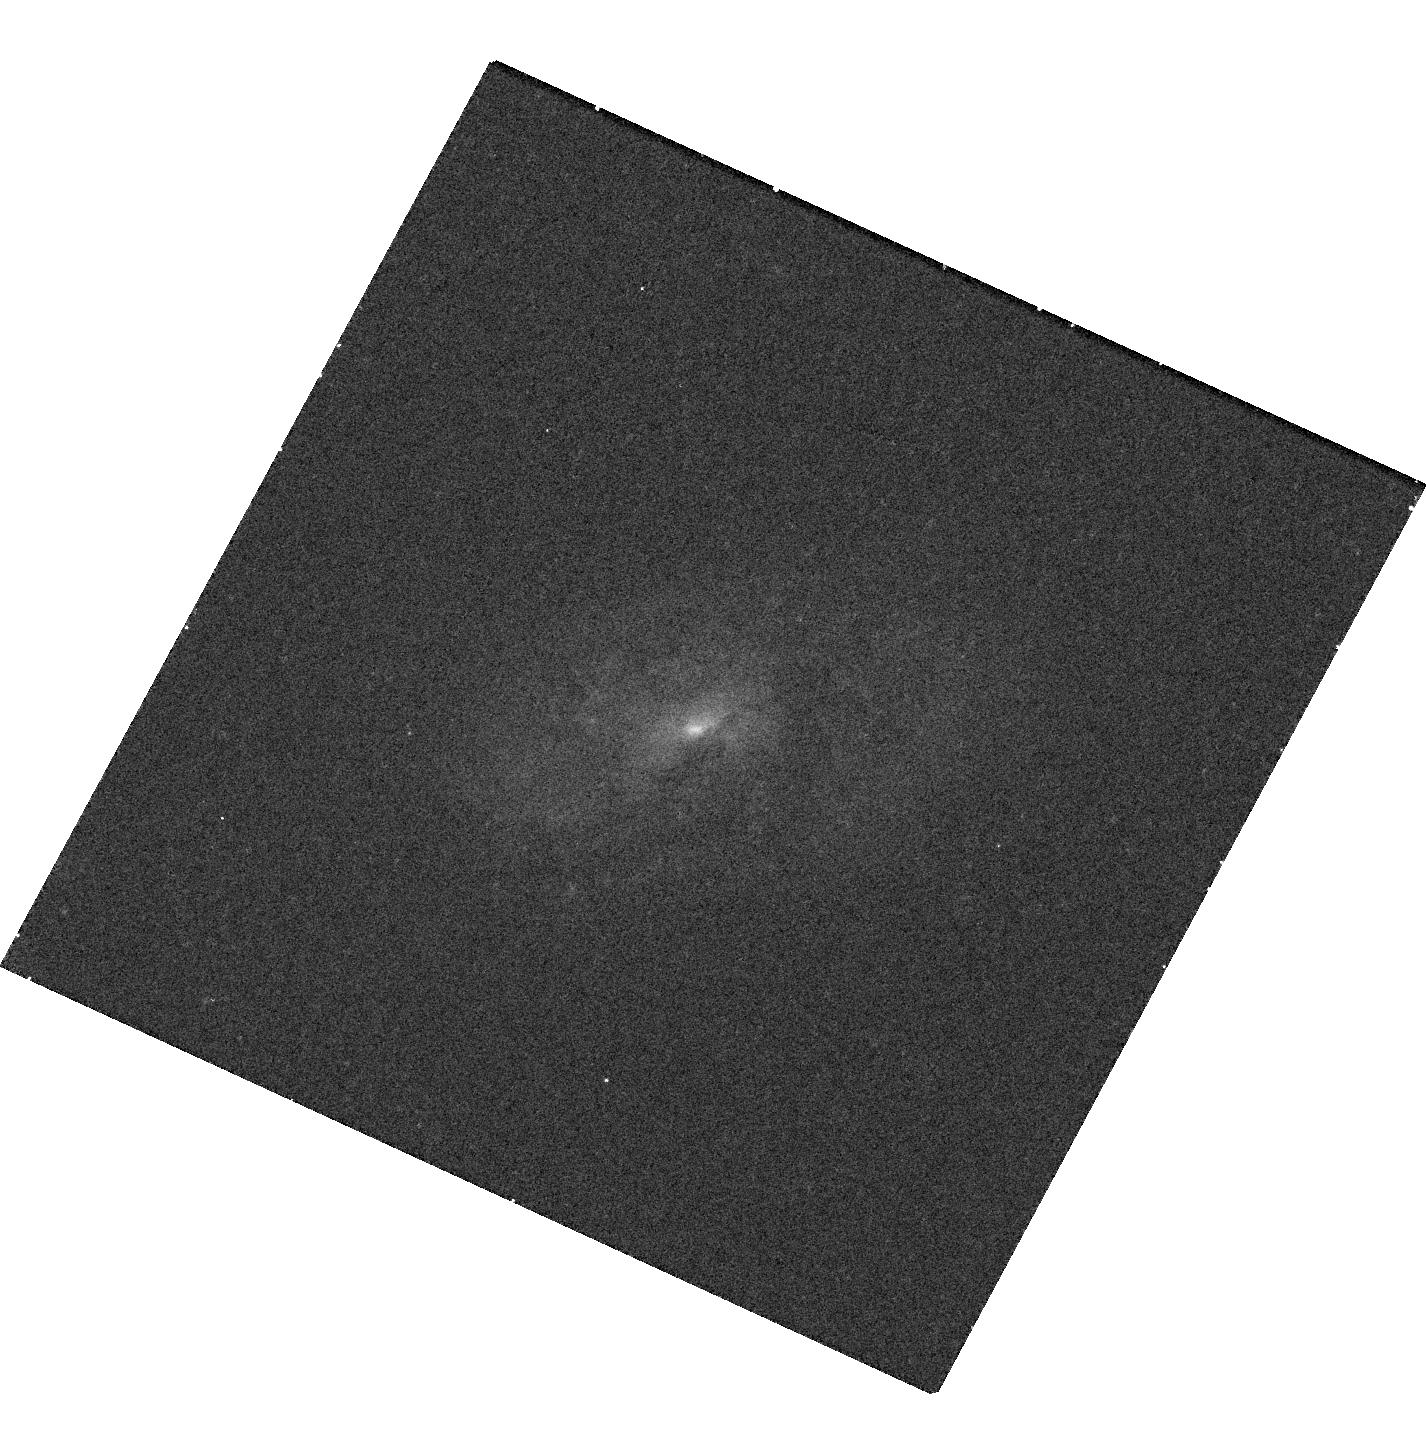
Target: 090729.02+163842.50. Instrument: WFC3/UVIS. Filter: F438W. Exposure: 18 min. Observation ID: hst_14068_02_wfc3_uvis_f438w_icw202

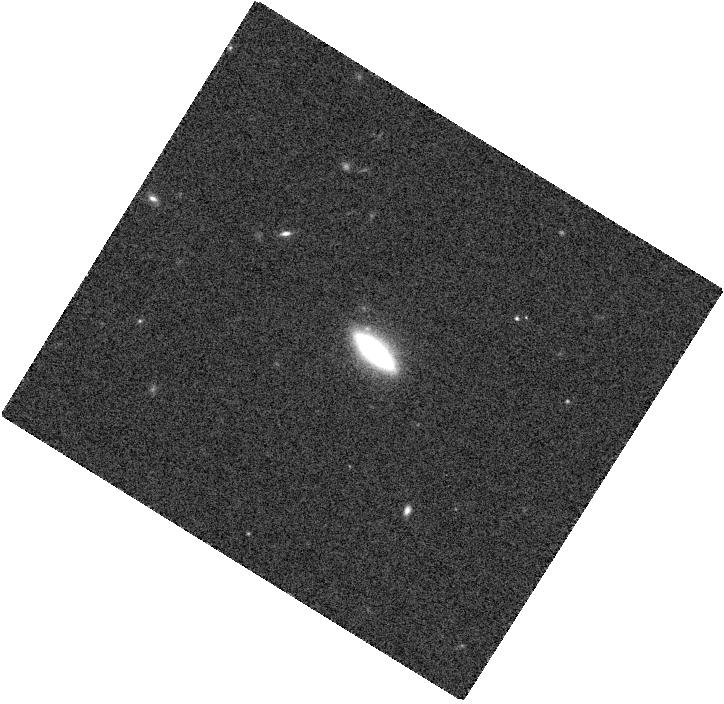
Target: 102141.89+130550.40. Instrument: WFC3/IR. Filter: F160W. Exposure: 2 min. Observation ID: hst_14068_04_wfc3_ir_f160w_icw204

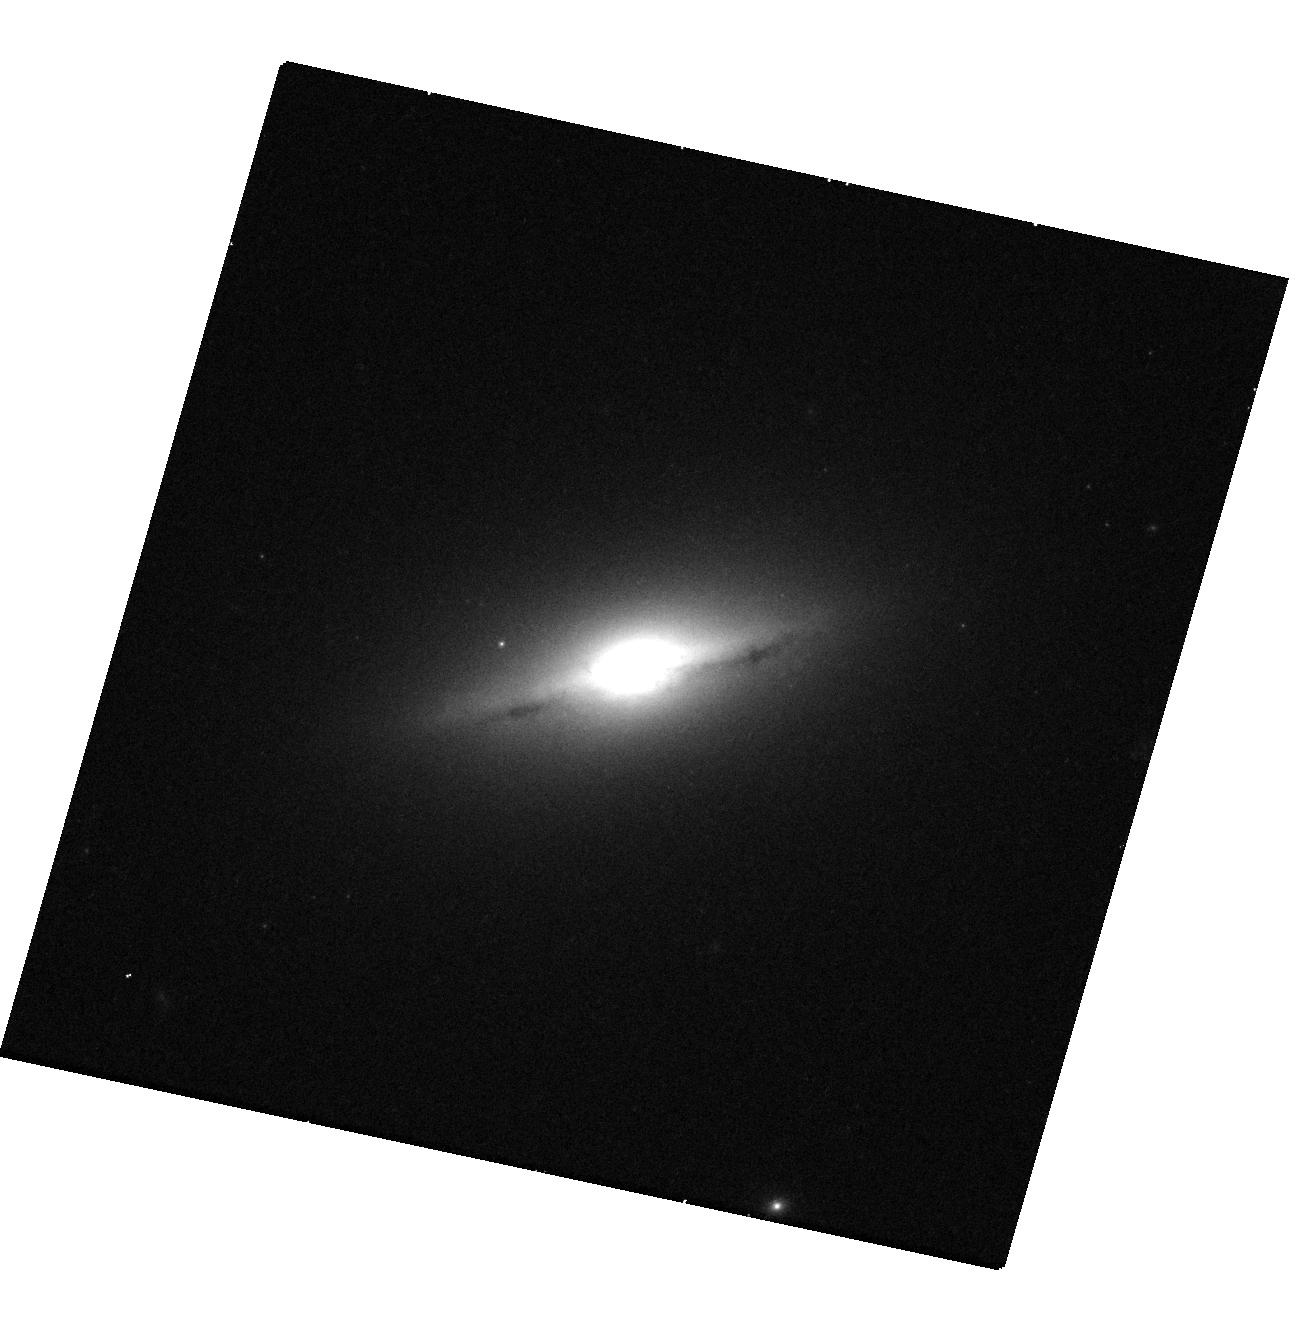
Target: 131739.19+411545.5. Instrument: WFC3/UVIS. Filter: F814W. Exposure: 15 min. Observation ID: hst_14068_10_wfc3_uvis_f814w_icw210

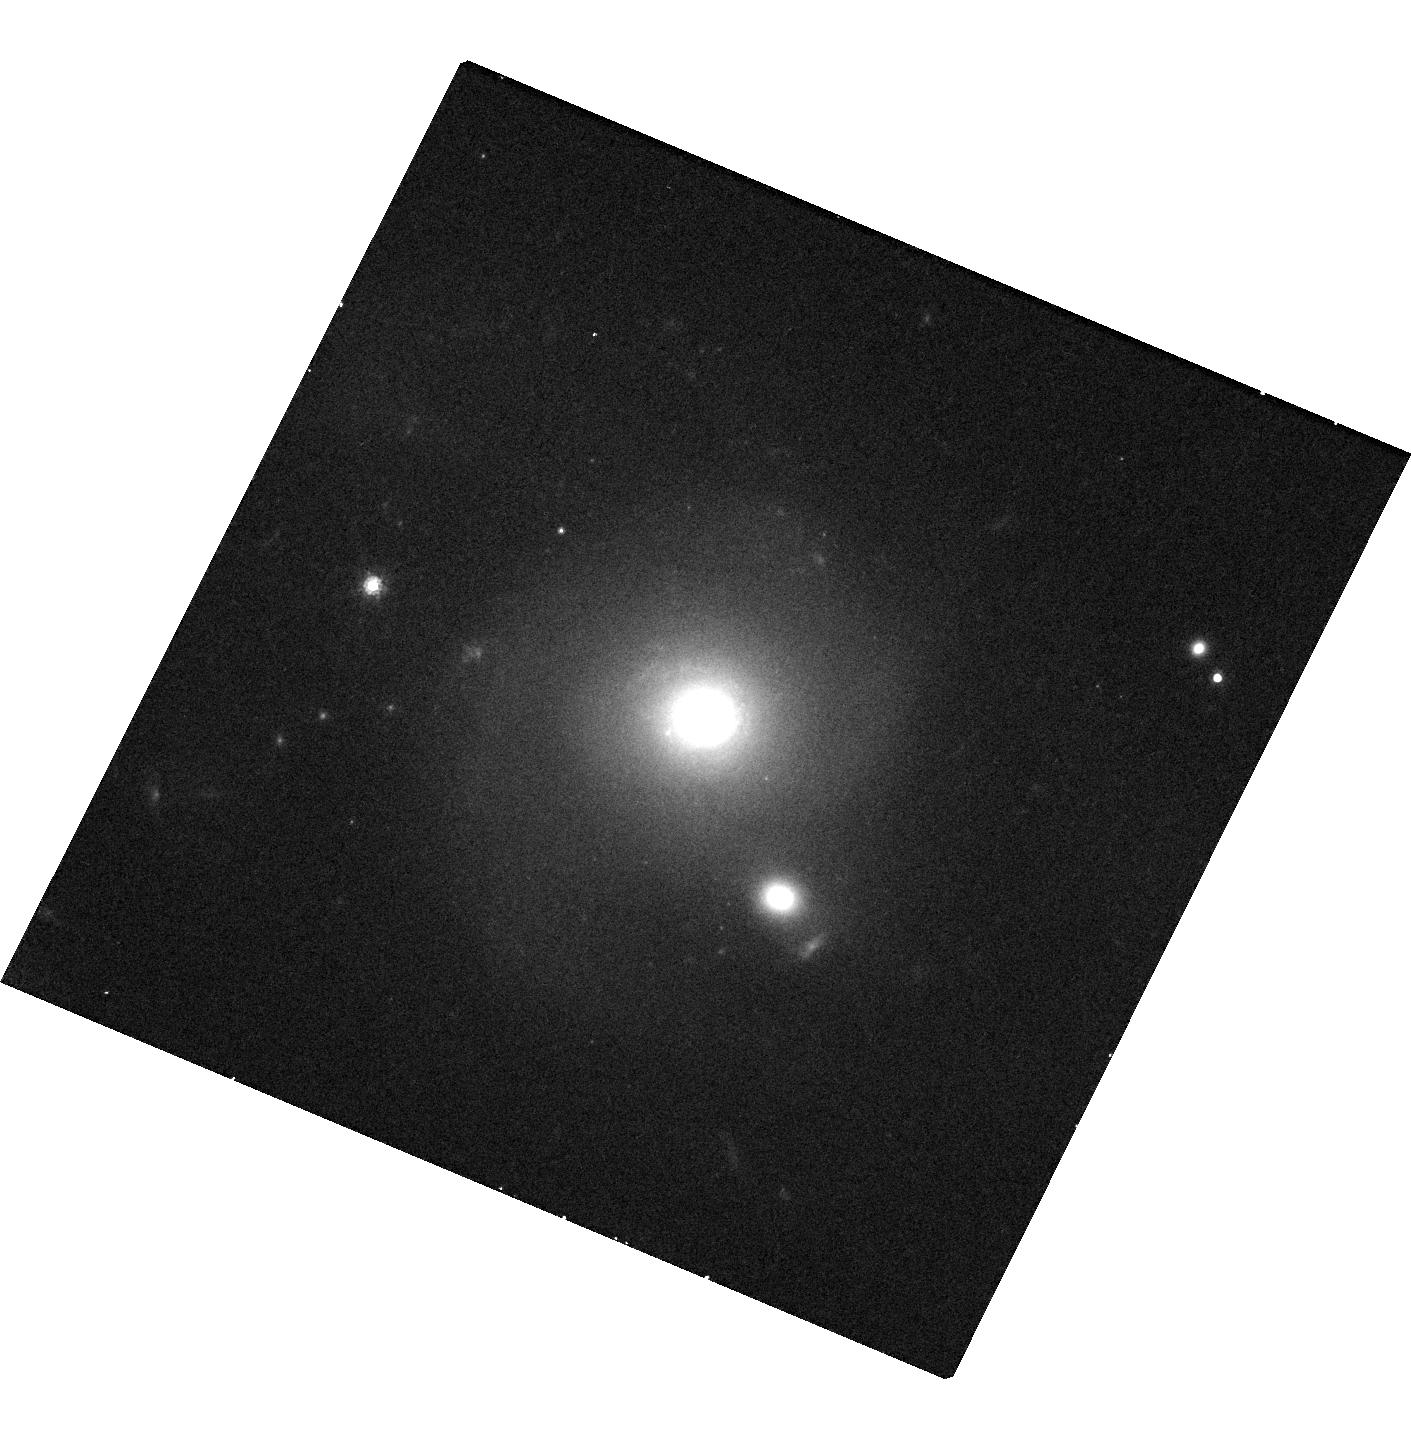
Target: 212512.48-071329.90. Instrument: WFC3/UVIS. Filter: F814W. Exposure: 15 min. Observation ID: hst_14068_09_wfc3_uvis_f814w_icw209

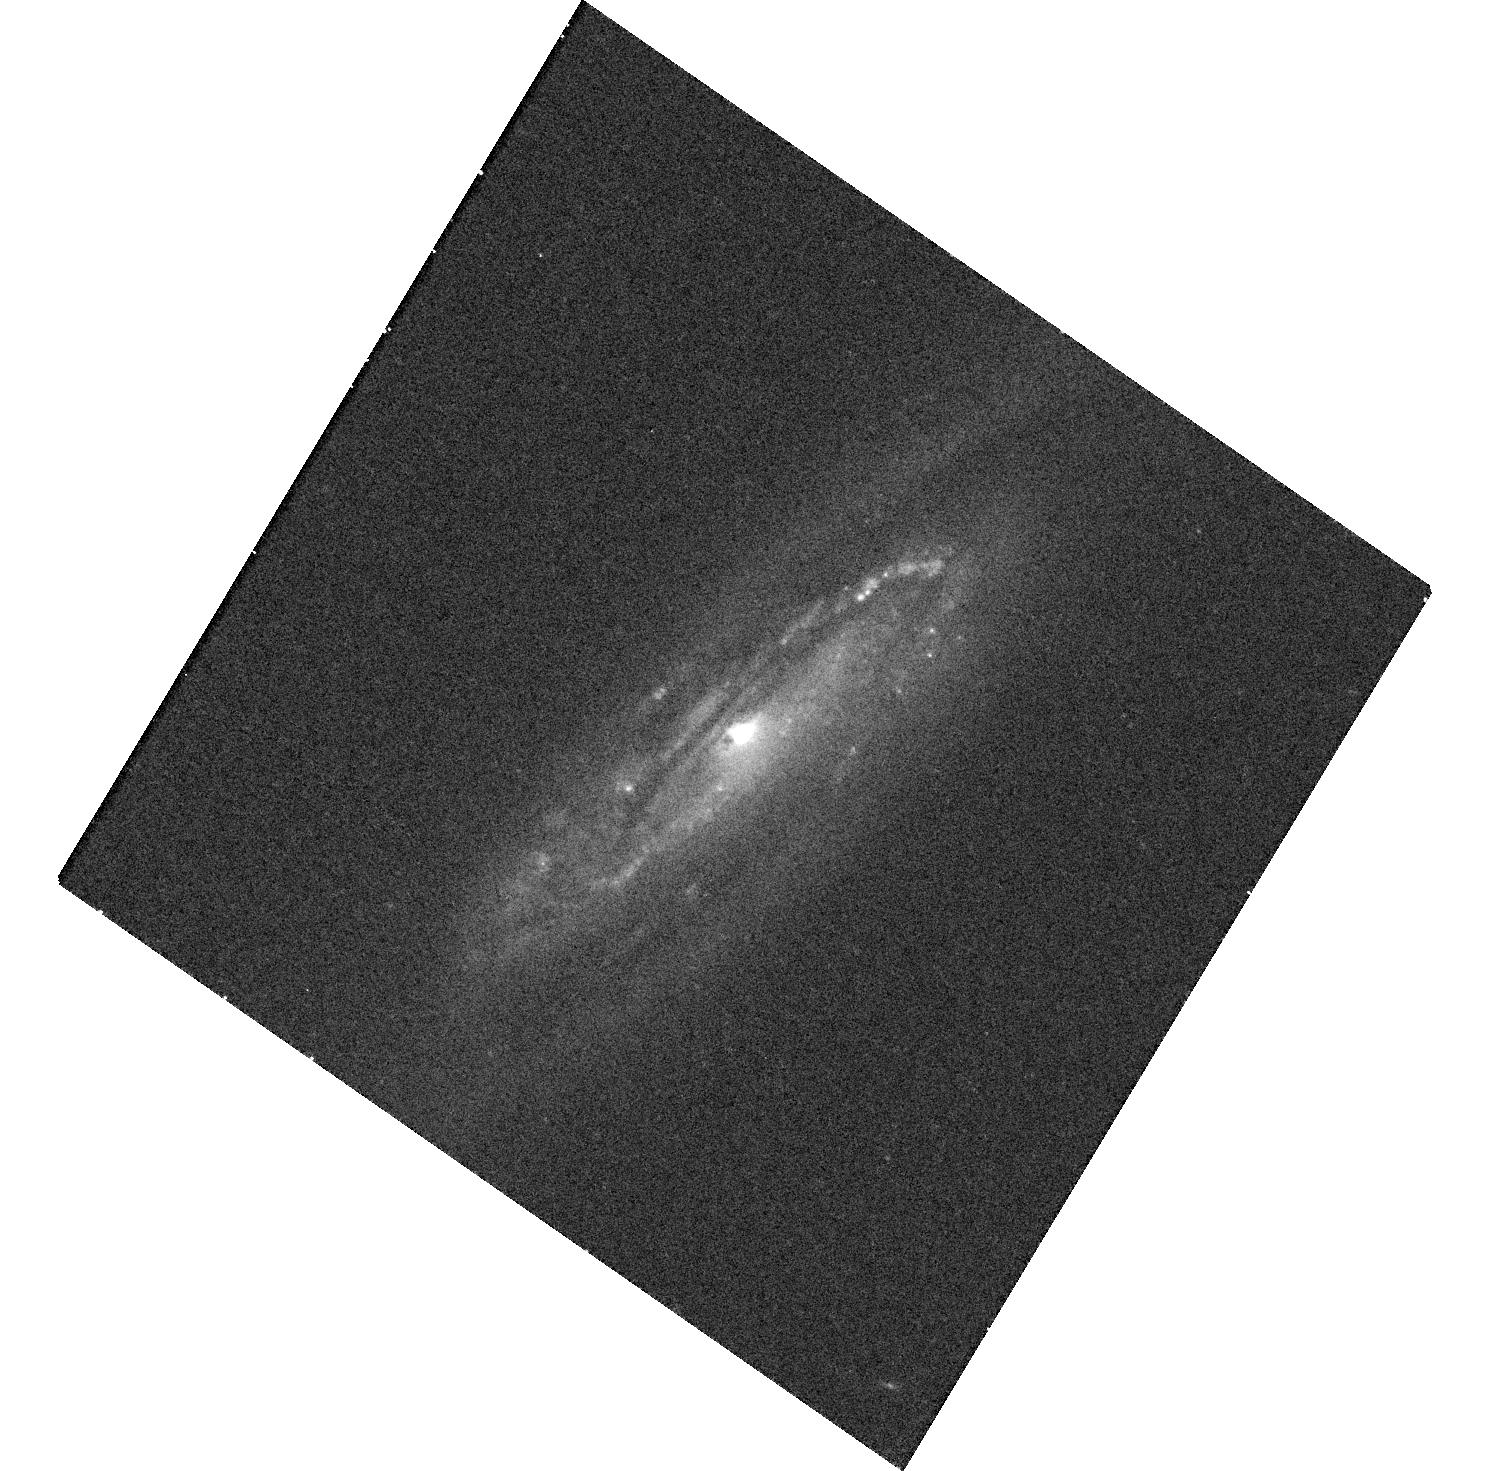
Target: 081330.15+541844.44. Instrument: WFC3/UVIS. Filter: F438W. Exposure: 18 min. Observation ID: hst_14068_01_wfc3_uvis_f438w_icw201

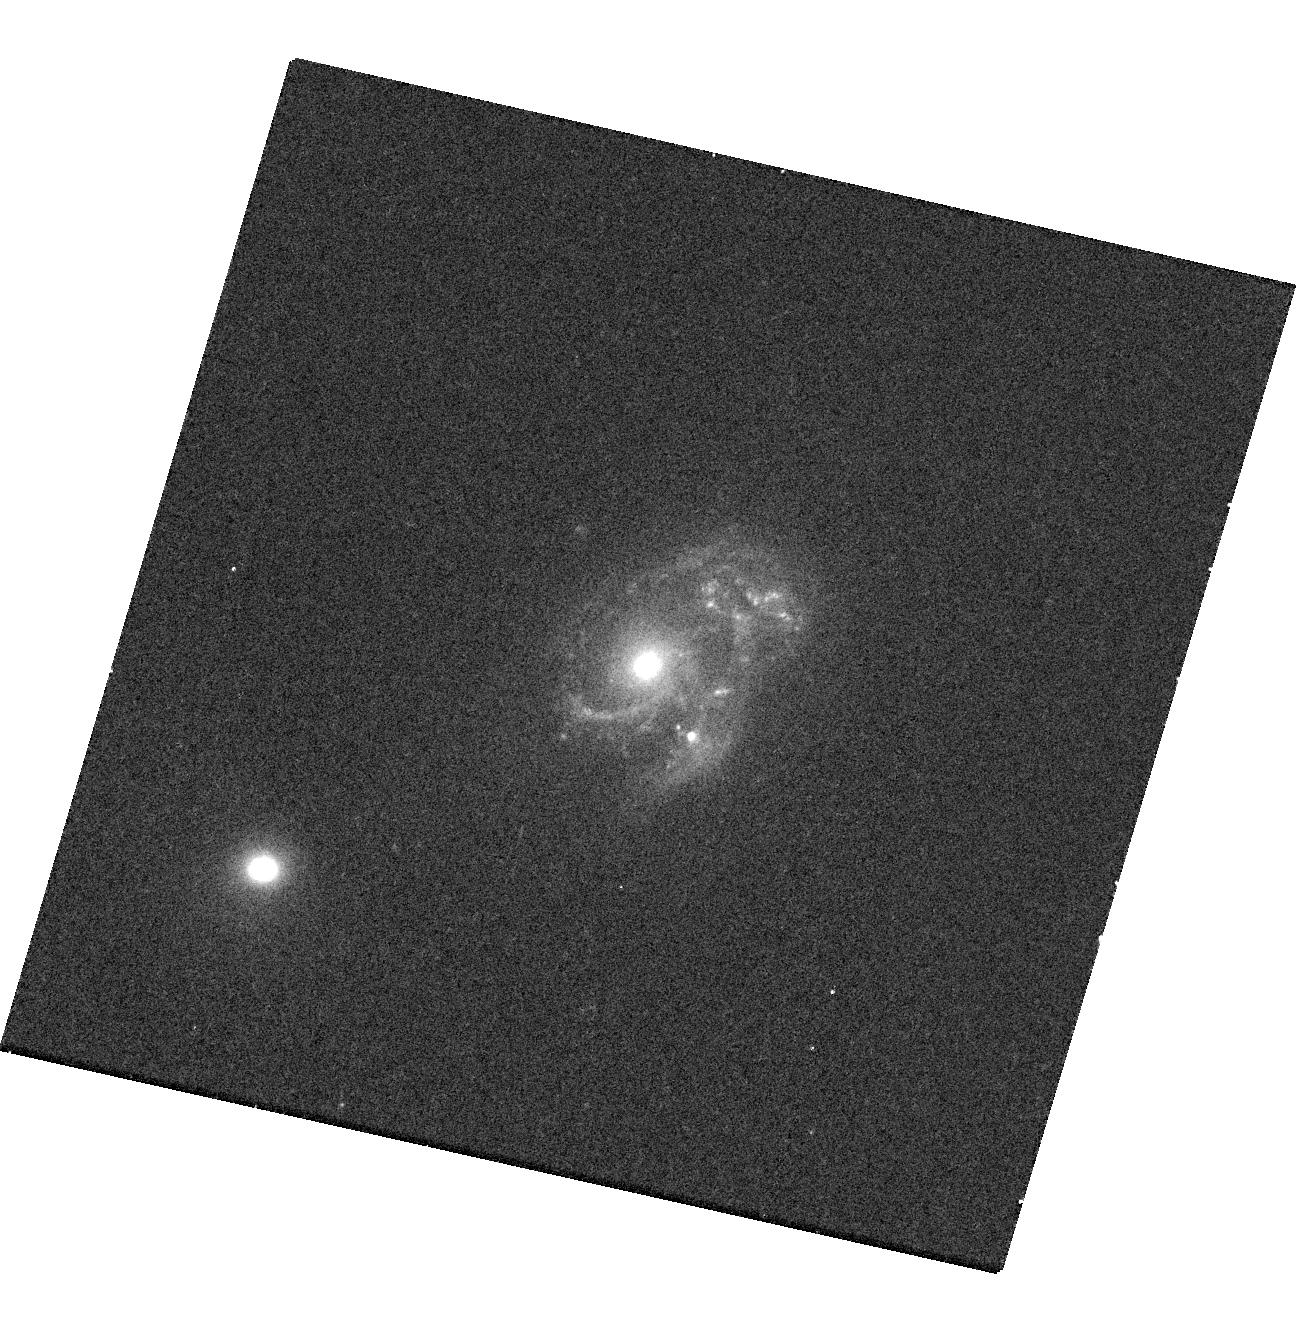
Target: 145210.52+292409.0. Instrument: WFC3/UVIS. Filter: F438W. Exposure: 17 min. Observation ID: hst_14068_05_wfc3_uvis_f438w_icw205

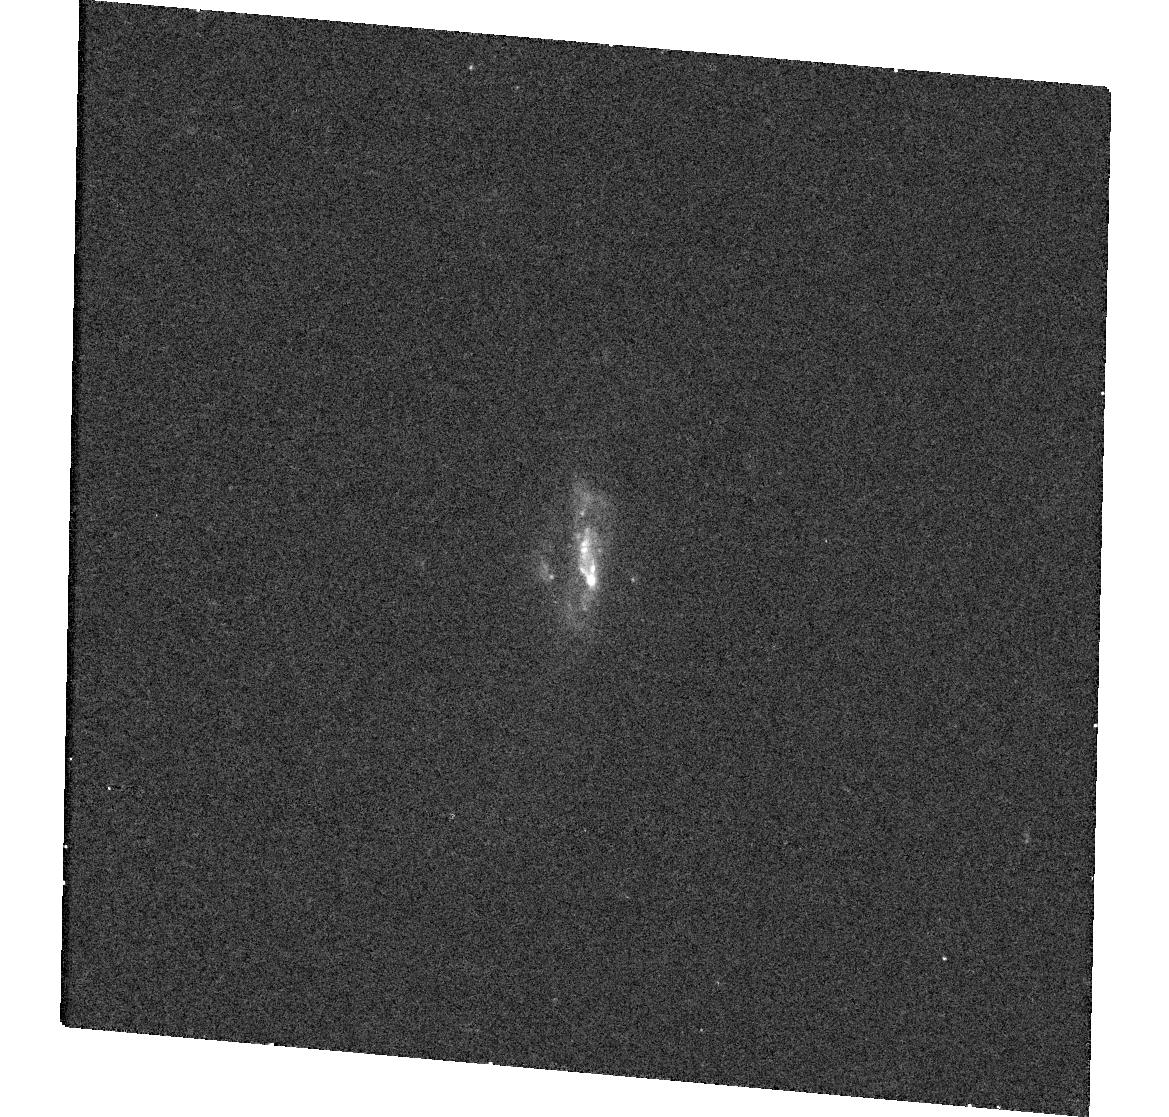
Target: 123420.12+475155.7. Instrument: WFC3/UVIS. Filter: F438W. Exposure: 17 min. Observation ID: hst_14068_08_wfc3_uvis_f438w_icw208

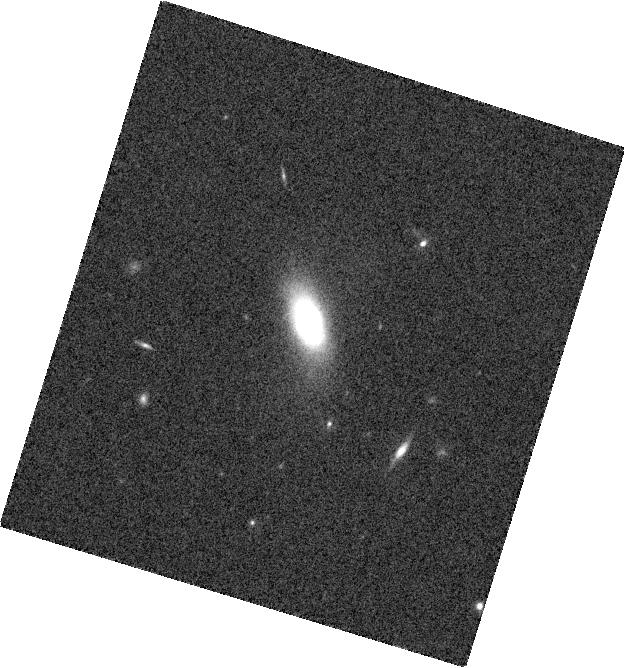
Target: 111458.01+403611.4. Instrument: WFC3/IR. Filter: F160W. Exposure: 2 min. Observation ID: hst_14068_07_wfc3_ir_f160w_icw207

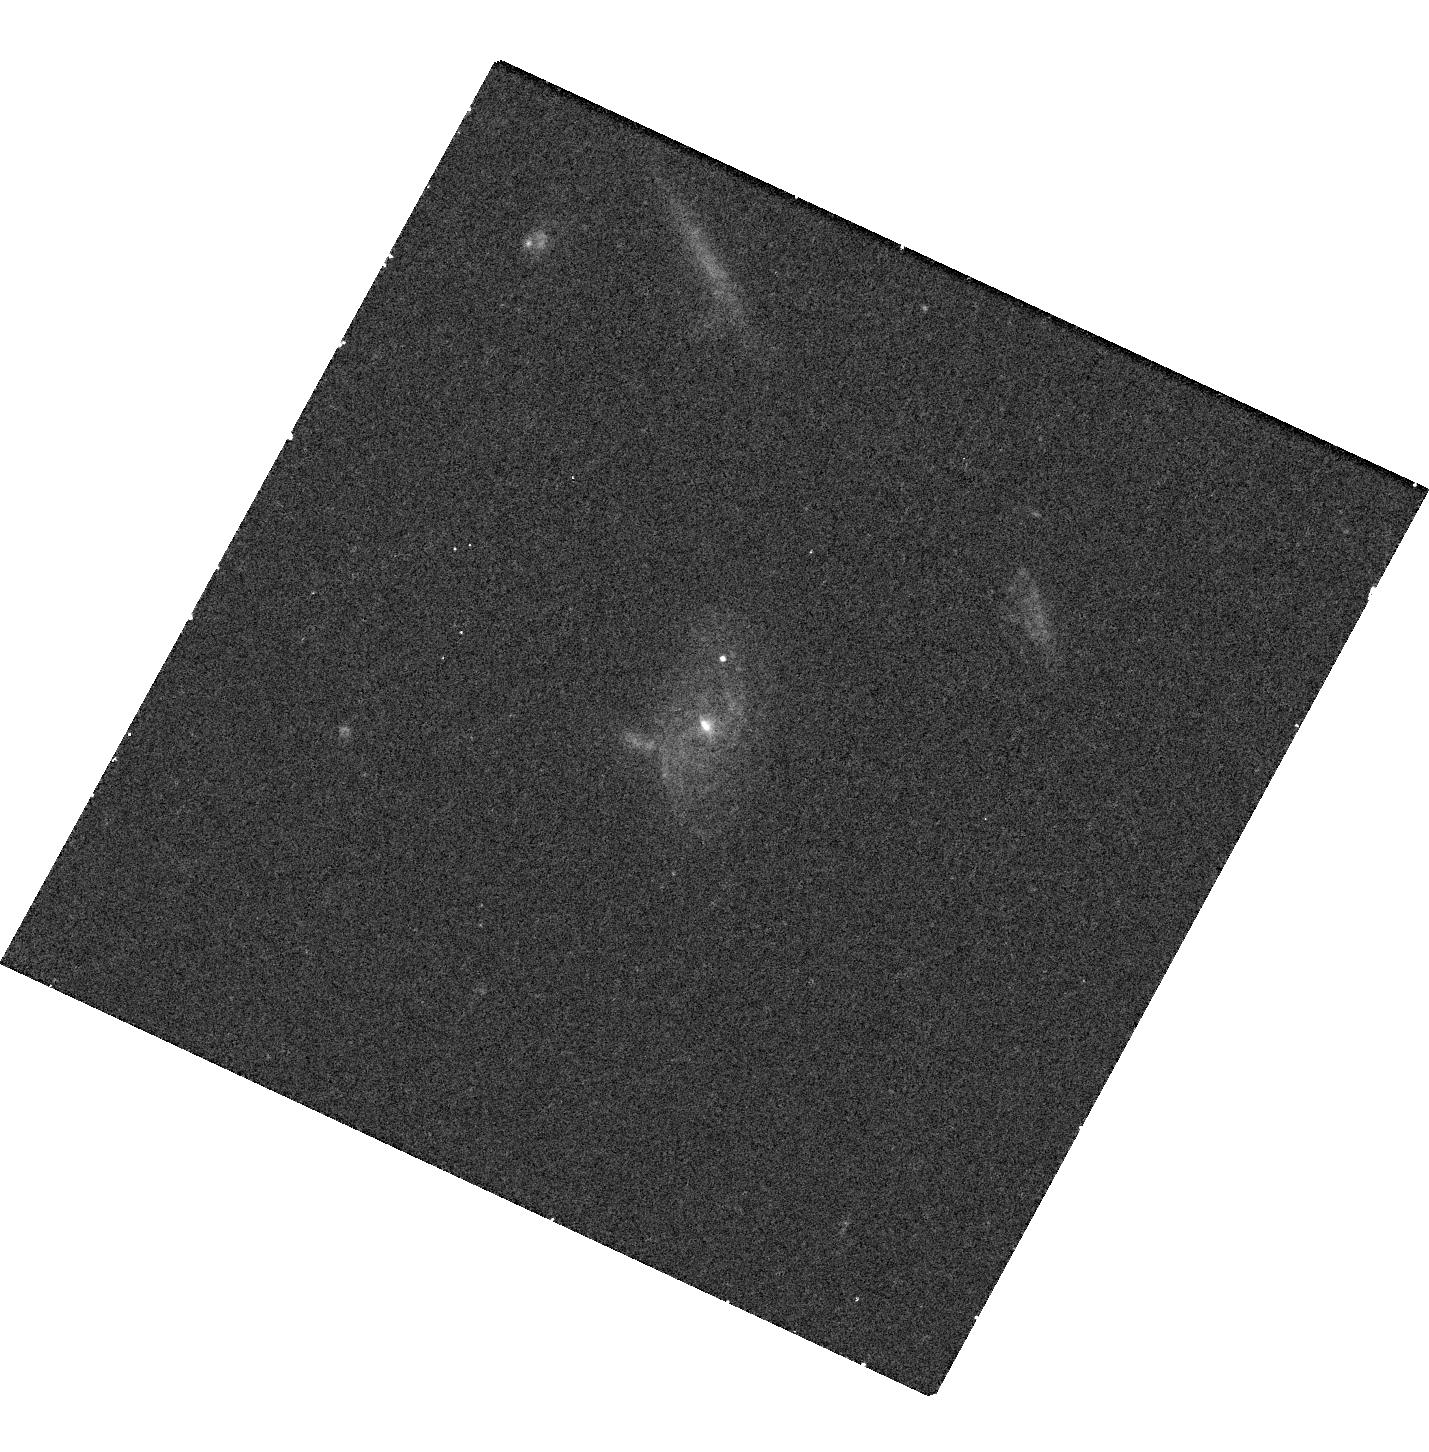
Target: 094032.25+311328.59. Instrument: WFC3/UVIS. Filter: F438W. Exposure: 22 min. Observation ID: hst_14068_03_wfc3_uvis_f438w_icw203

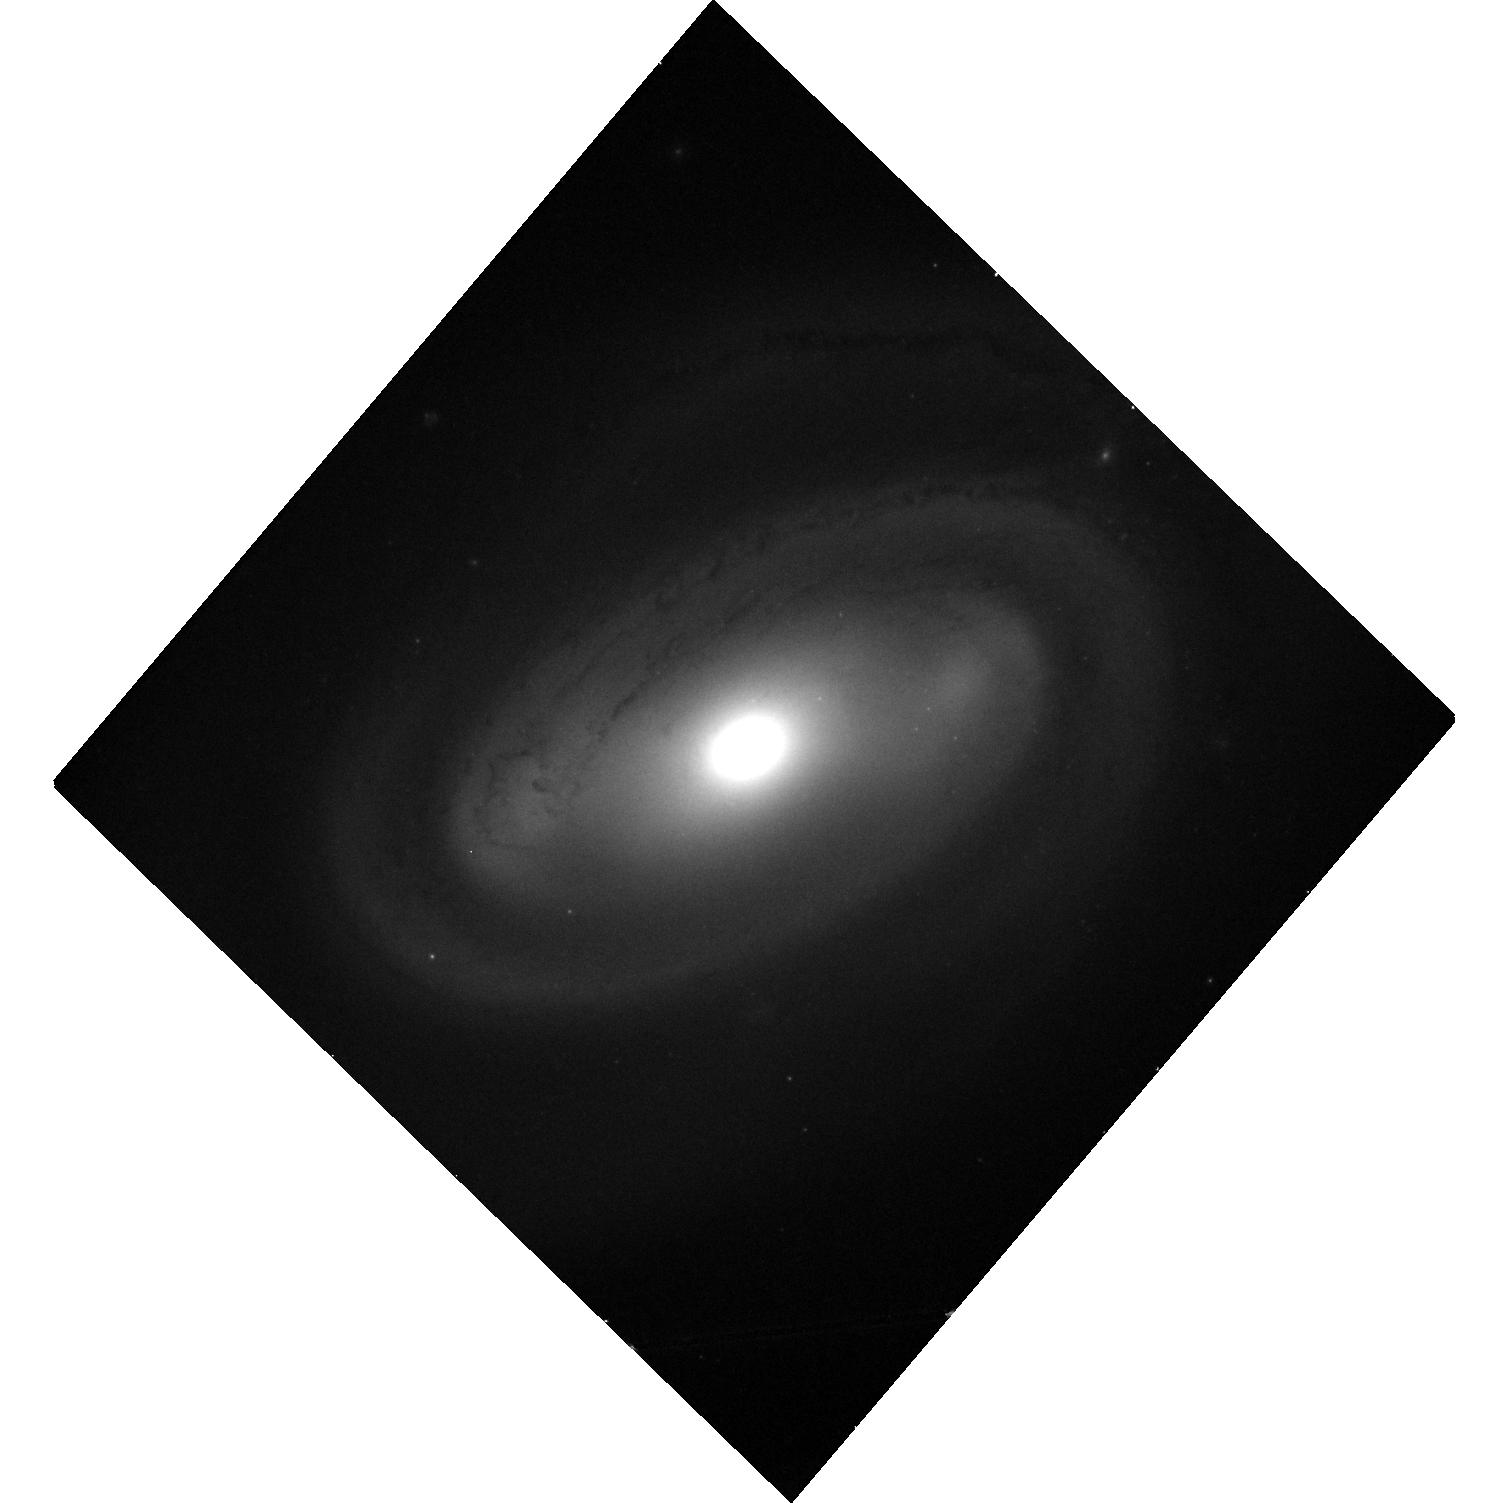
Target: 114904.04+592557.67. Instrument: WFC3/UVIS. Filter: F814W. Exposure: 15 min. Observation ID: hst_14068_06_wfc3_uvis_f814w_icw206

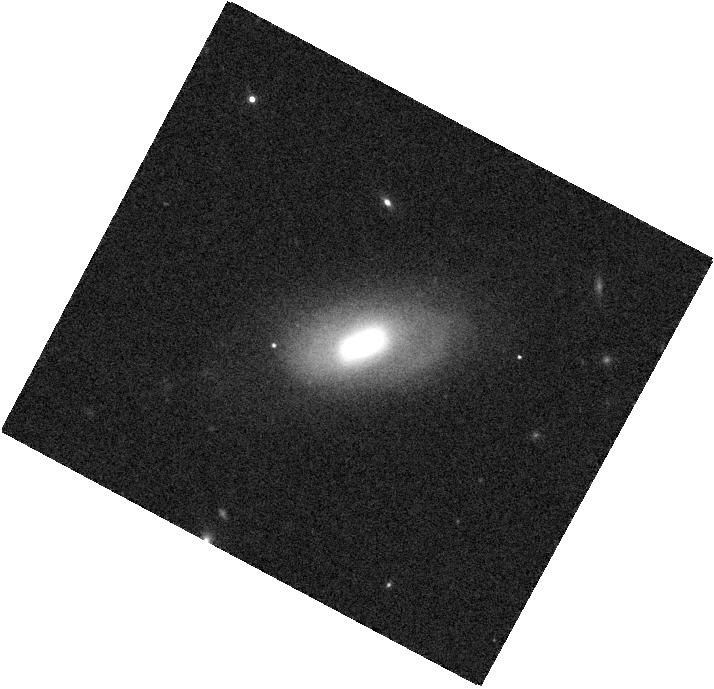
Target: 090729.02+163842.50. Instrument: WFC3/IR. Filter: F160W. Exposure: 2 min. Observation ID: hst_14068_02_wfc3_ir_f160w_icw202

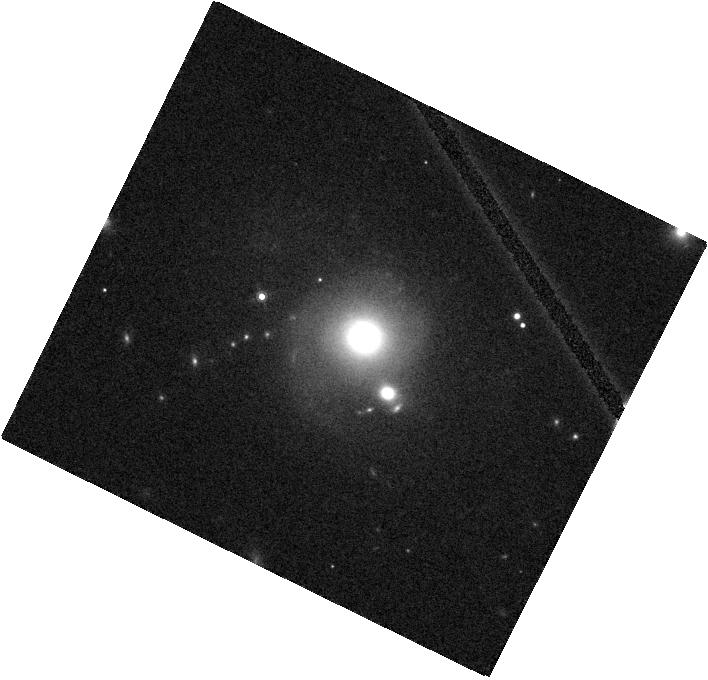
Target: 212512.48-071329.90. Instrument: WFC3/IR. Filter: F160W. Exposure: 2 min. Observation ID: hst_14068_09_wfc3_ir_f160w_icw209

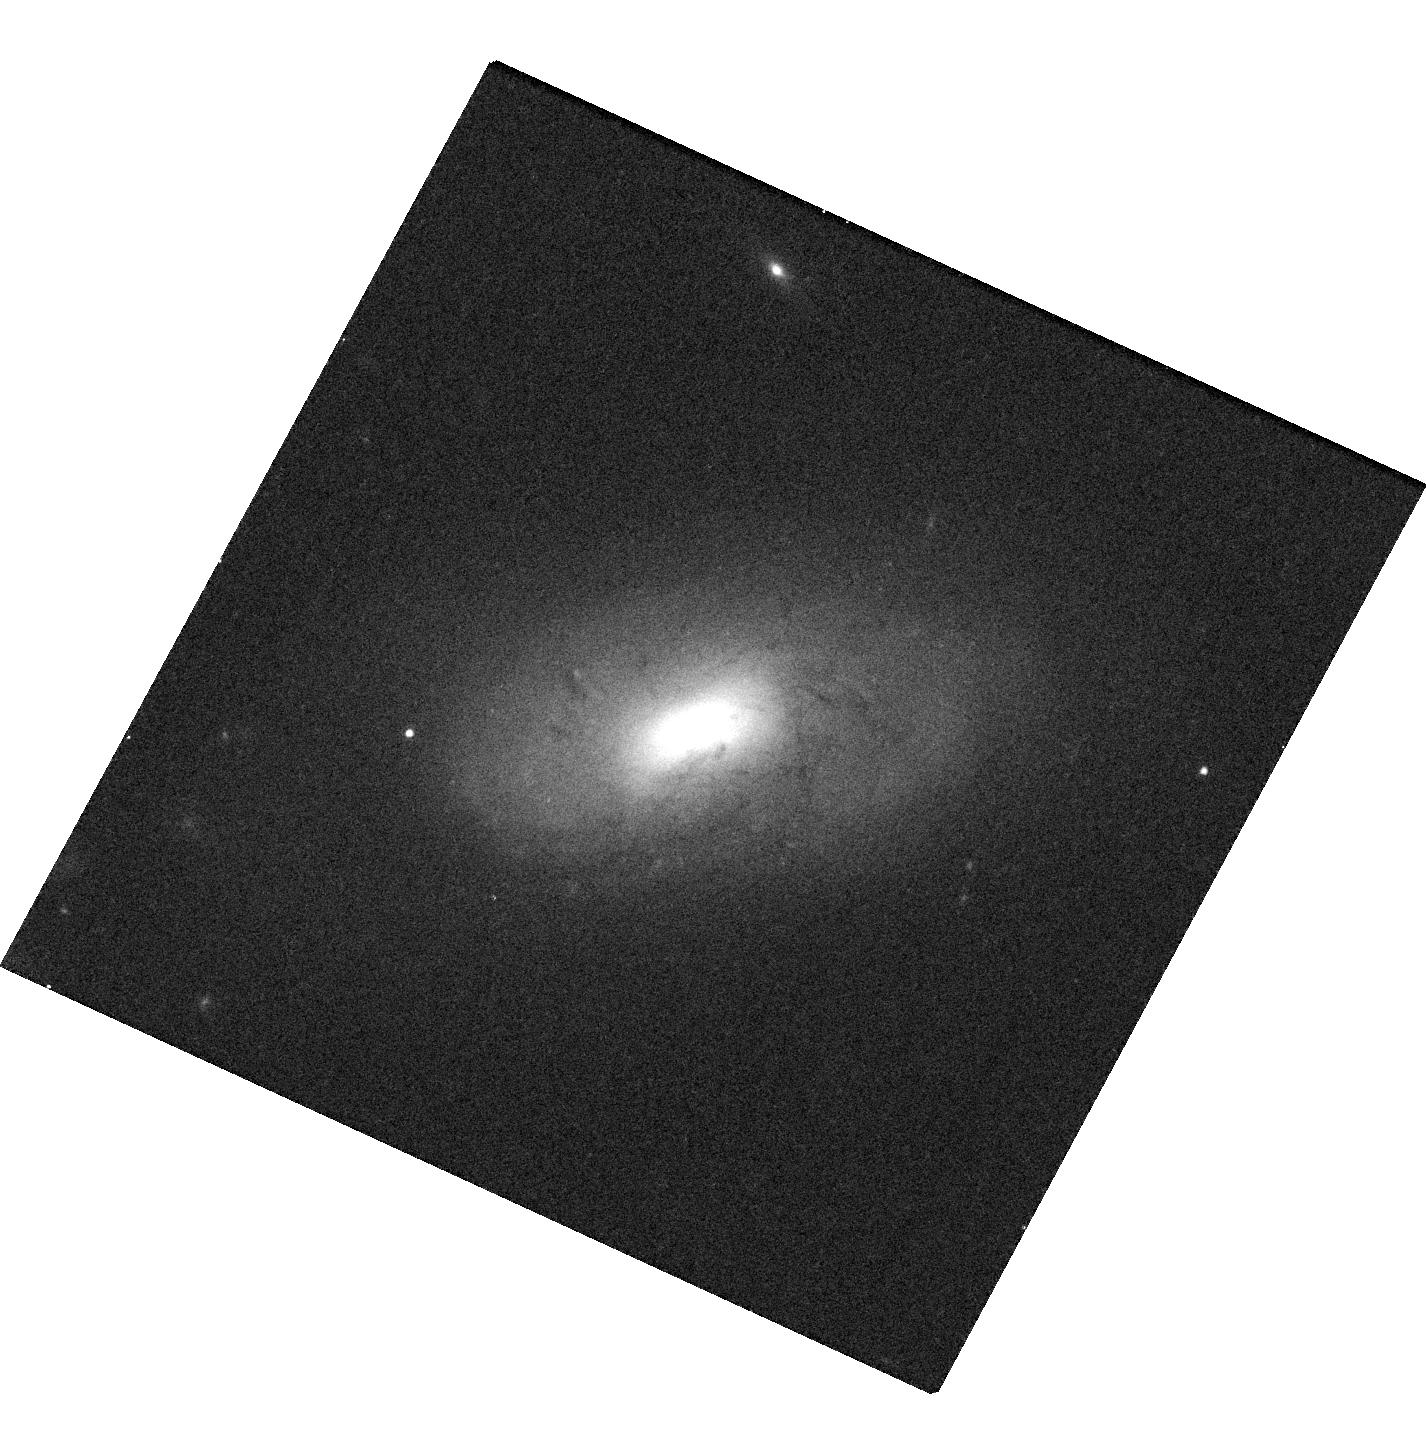
Target: 090729.02+163842.50. Instrument: WFC3/UVIS. Filter: F814W. Exposure: 15 min. Observation ID: hst_14068_02_wfc3_uvis_f814w_icw202

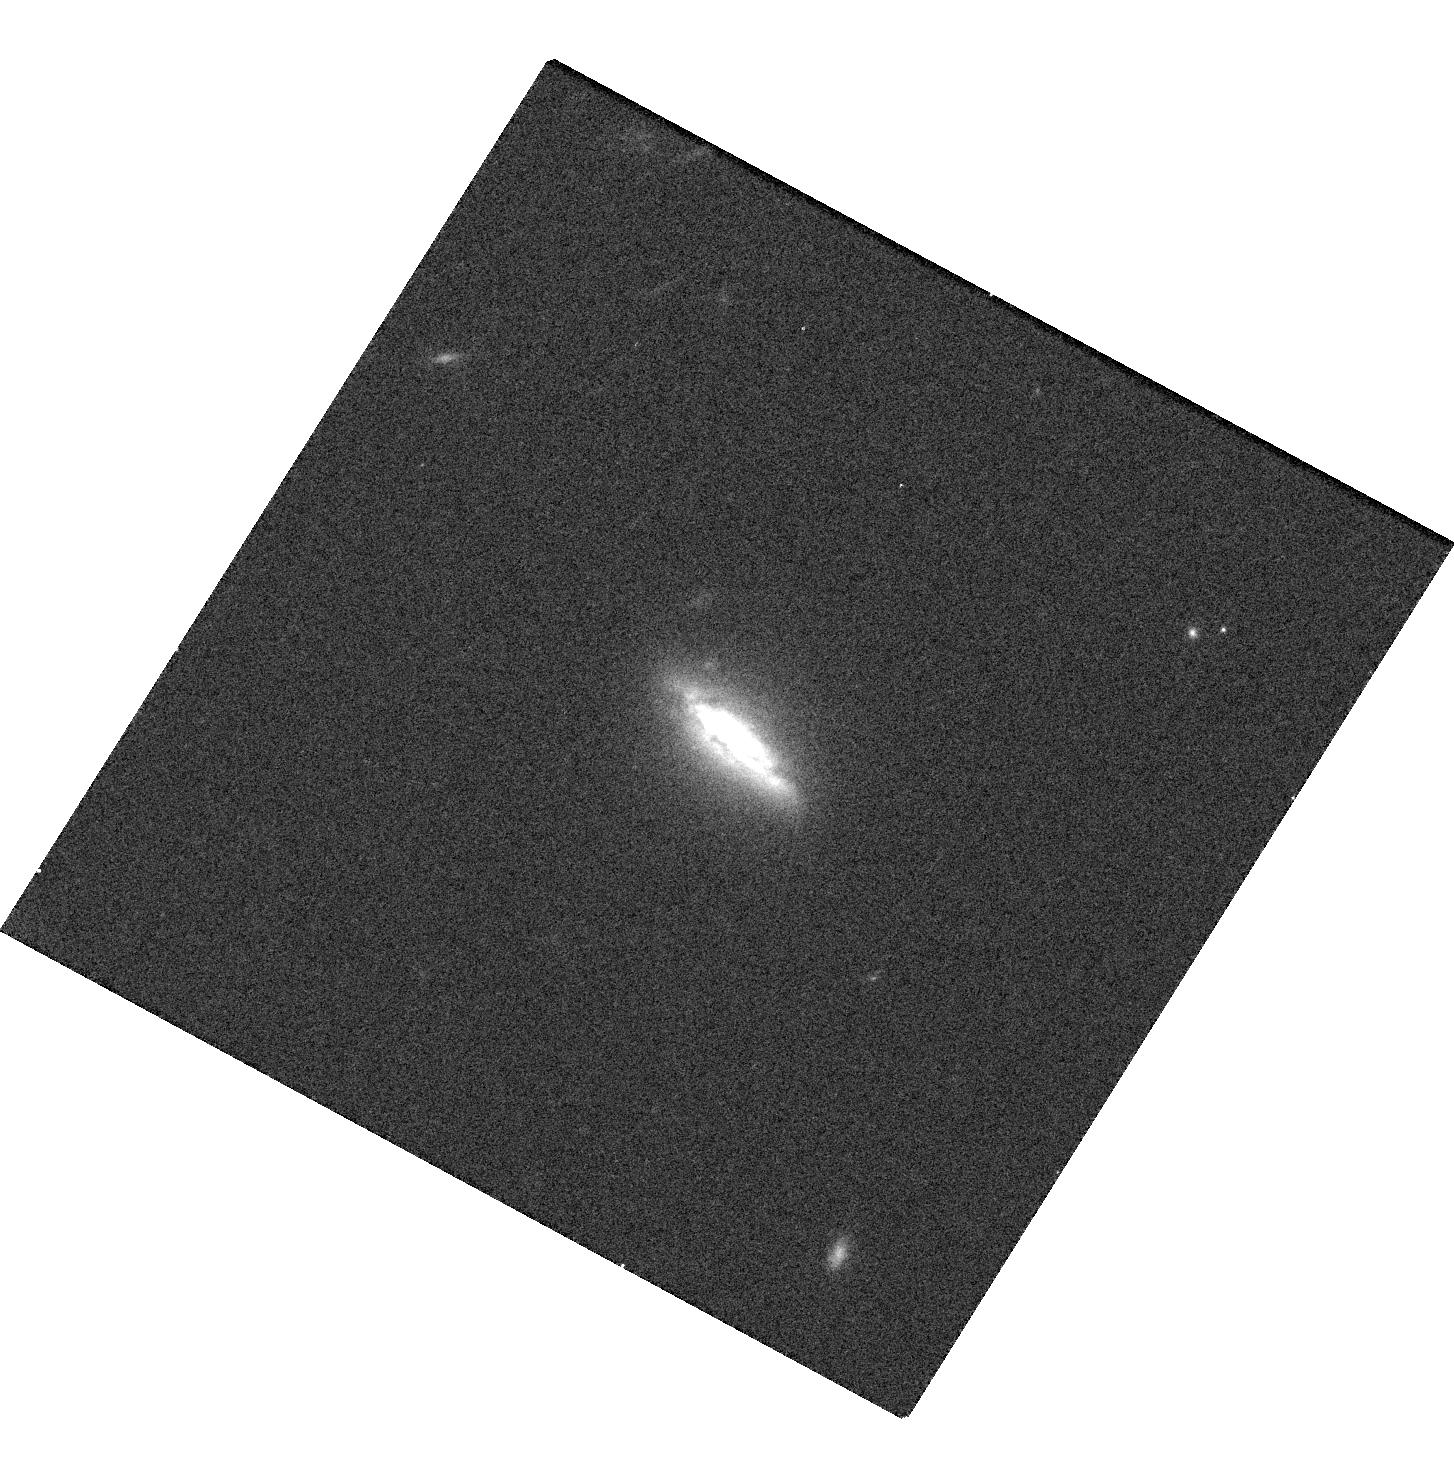
Target: 102141.89+130550.40. Instrument: WFC3/UVIS. Filter: F814W. Exposure: 10 min. Observation ID: hst_14068_04_wfc3_uvis_f814w_icw204

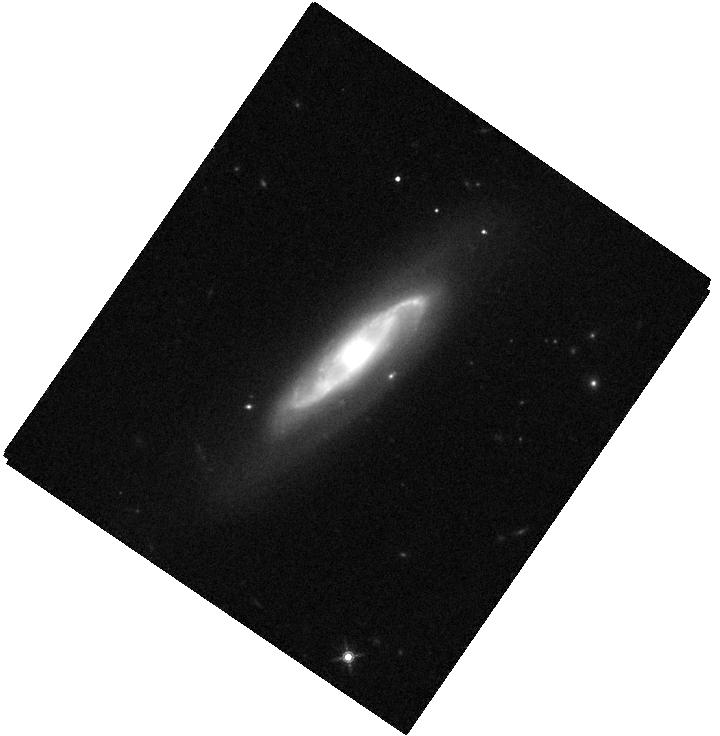
Target: 081330.15+541844.44. Instrument: WFC3/IR. Filter: F160W. Exposure: 3 min. Observation ID: hst_14068_01_wfc3_ir_f160w_icw201

Resolving the Nuclear Regions of Confirmed Offset AGN (PI: Barrows, Robert Scott)

We propose HST observations of 10 SDSS galaxies that host X-ray detected active galactic nuclei (AGN) that are significantly spatially offset from the SDSS galaxy nucleus. Since the off-nuclear nature of an AGN can only result from a galaxy merger, these systems are confirmed mergers hosting AGN and give us the unique opportunity to study the connection between galaxy mergers and supermassive black hole (SMBH) growth. However, the resolution of the SDSS is insufficient to resolve the nuclear regions of these mergers, and the combined resolution, sensitivity and multi-band capabilities of HST are now necessary to utilize this sample for studies of galaxy and SMBH co-evolution. By also developing a carefully defined control sample from archival data, our proposed multi-band HST/WFC3 observations will permit us to measure the star-formation rates in the nuclear regions, facilitating a comparison between the triggering of AGN and star-formation in galaxy mergers and an investigation into the role mergers play in the co-evolution of galaxies and SMBHs. By resolving the stellar cores associated with the merging galaxies, we can determine the preference of major versus minor mergers in the triggering of AGN. This study can only be accomplished with HST because 1) the resolution of HST is necessary to resolve the nuclear regions of these merging systems; 2) the sensitivity of HST is necessary to detect the stellar cores if the merger is of a minor classification; and 3) the multi-band imaging is necessary to estimate star-formation rates.